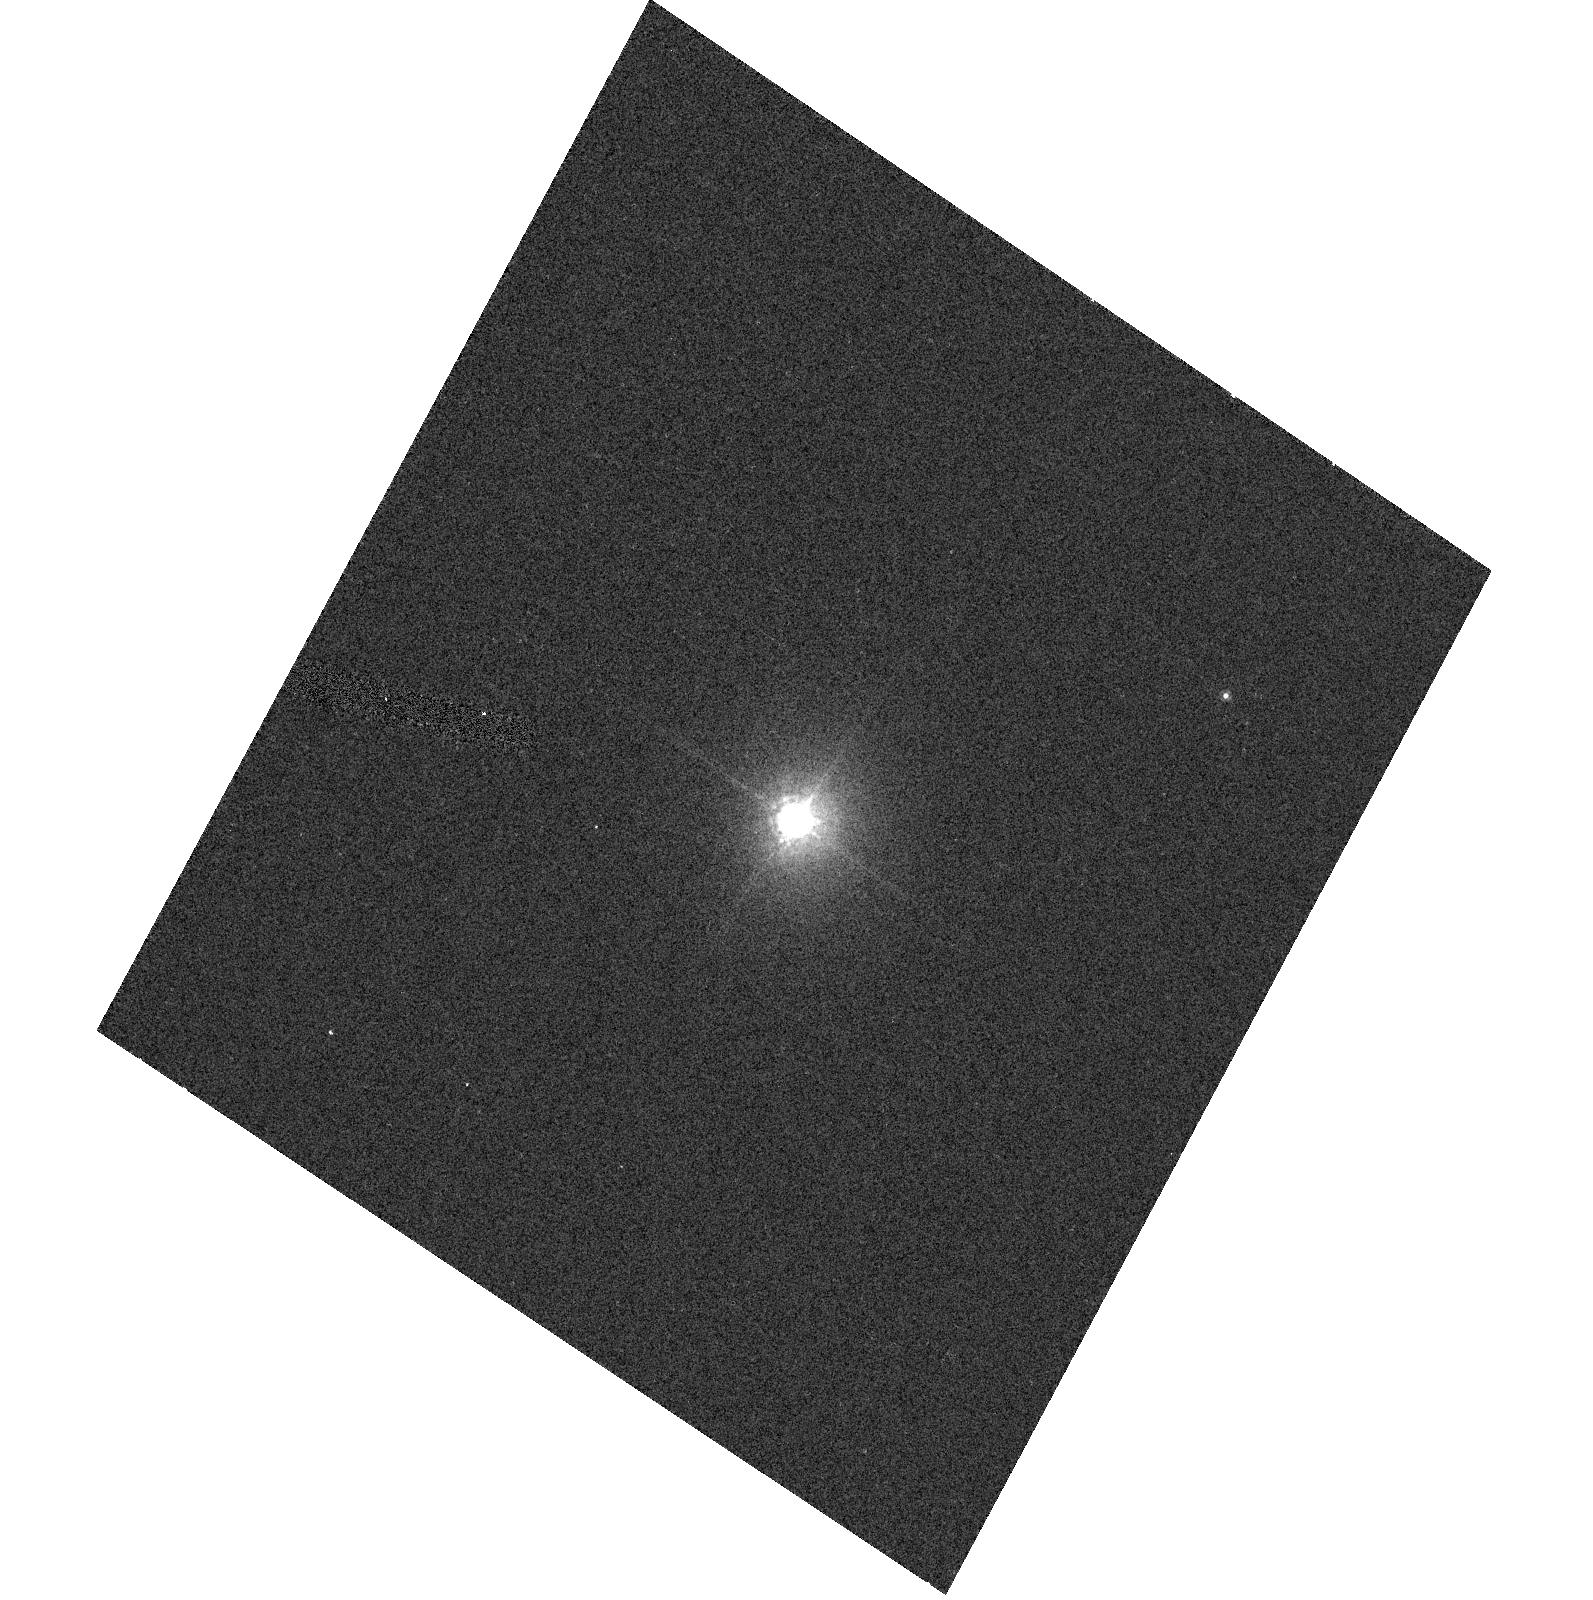
Target: GRW+70D5824. Instrument: ACS/HRC. Filter: F850LP. Exposure: 2 min. Observation ID: hst_9654_02_acs_hrc_f850lp_j8jq02

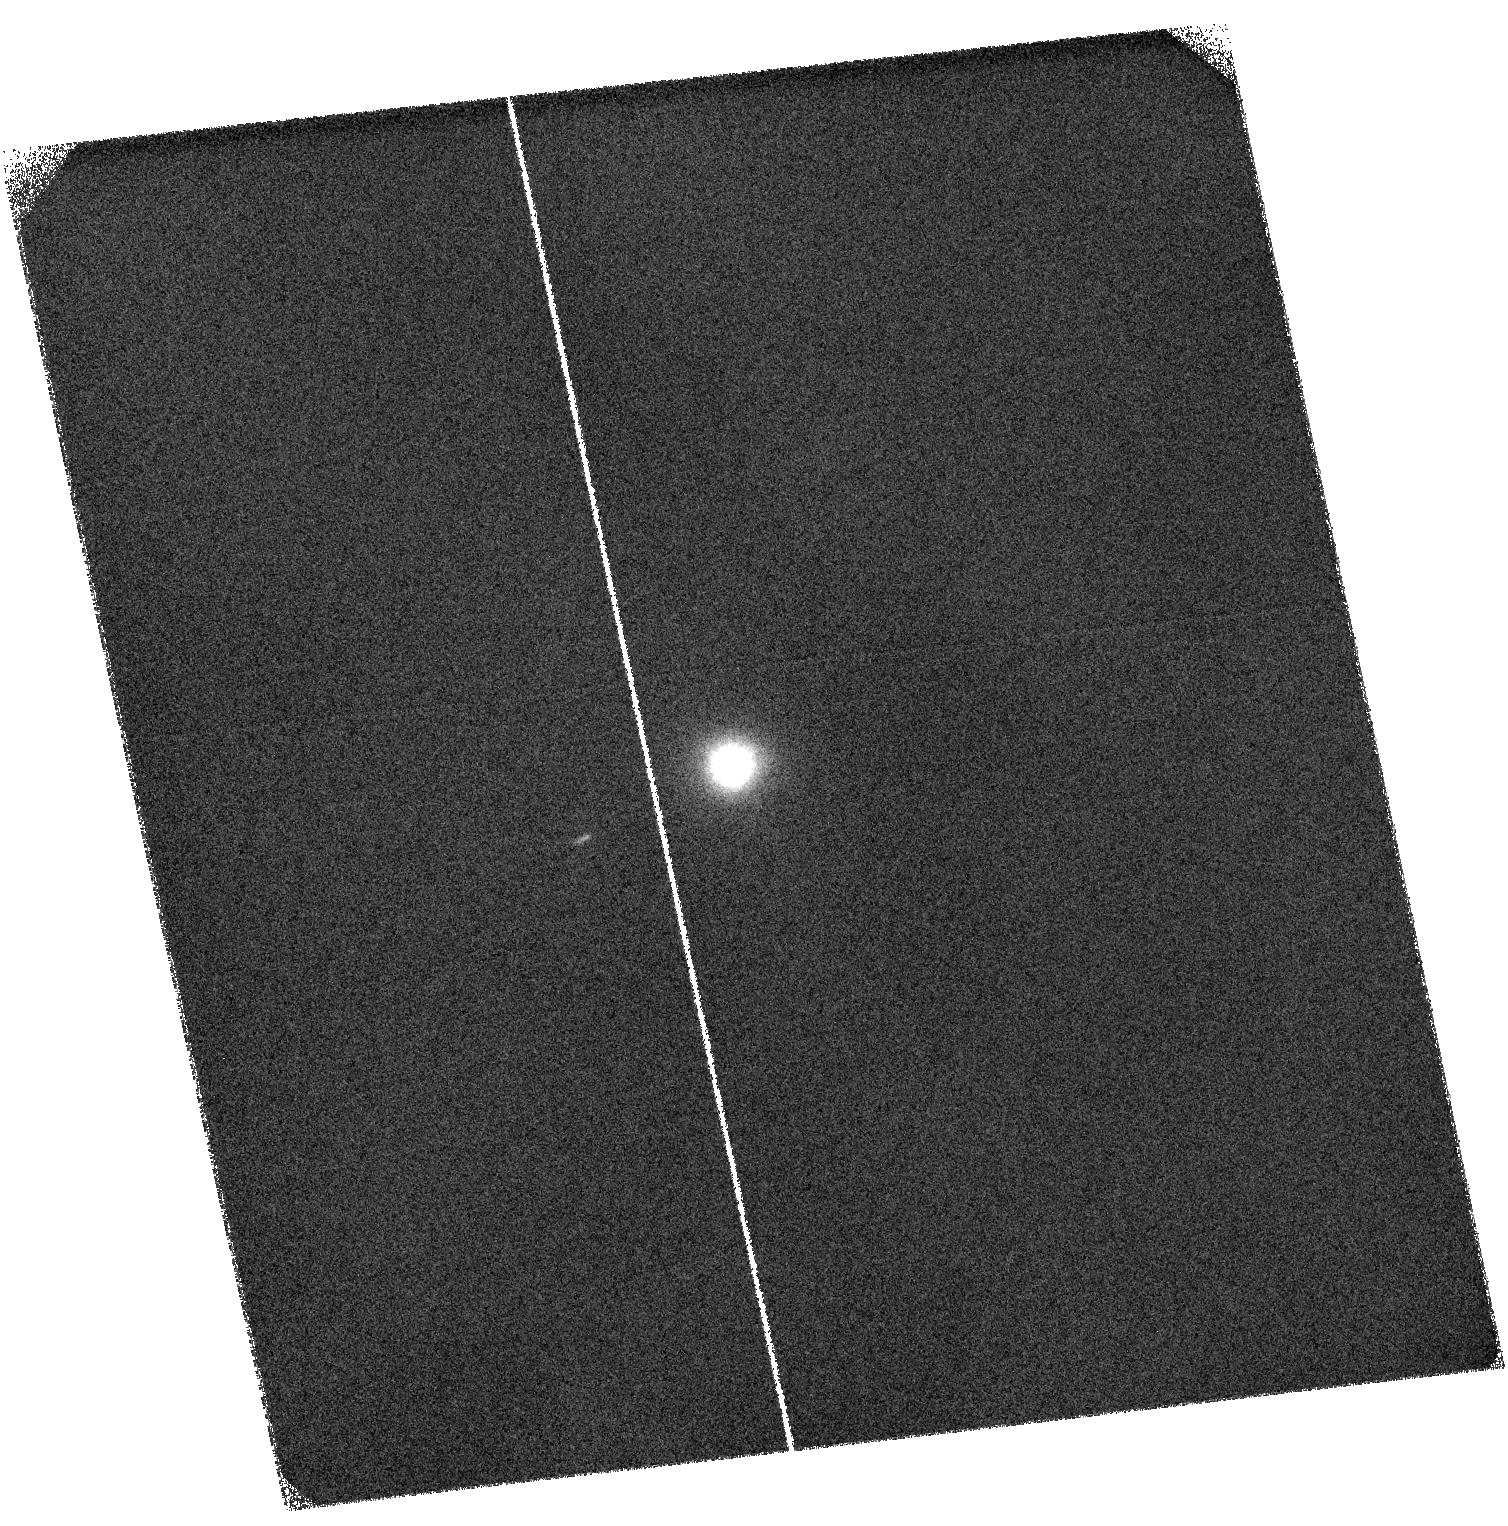
Target: HS2027+0651. Instrument: ACS/SBC. Filter: F122M. Exposure: 40 min. Observation ID: hst_9654_01_acs_sbc_f122m_j8jq01

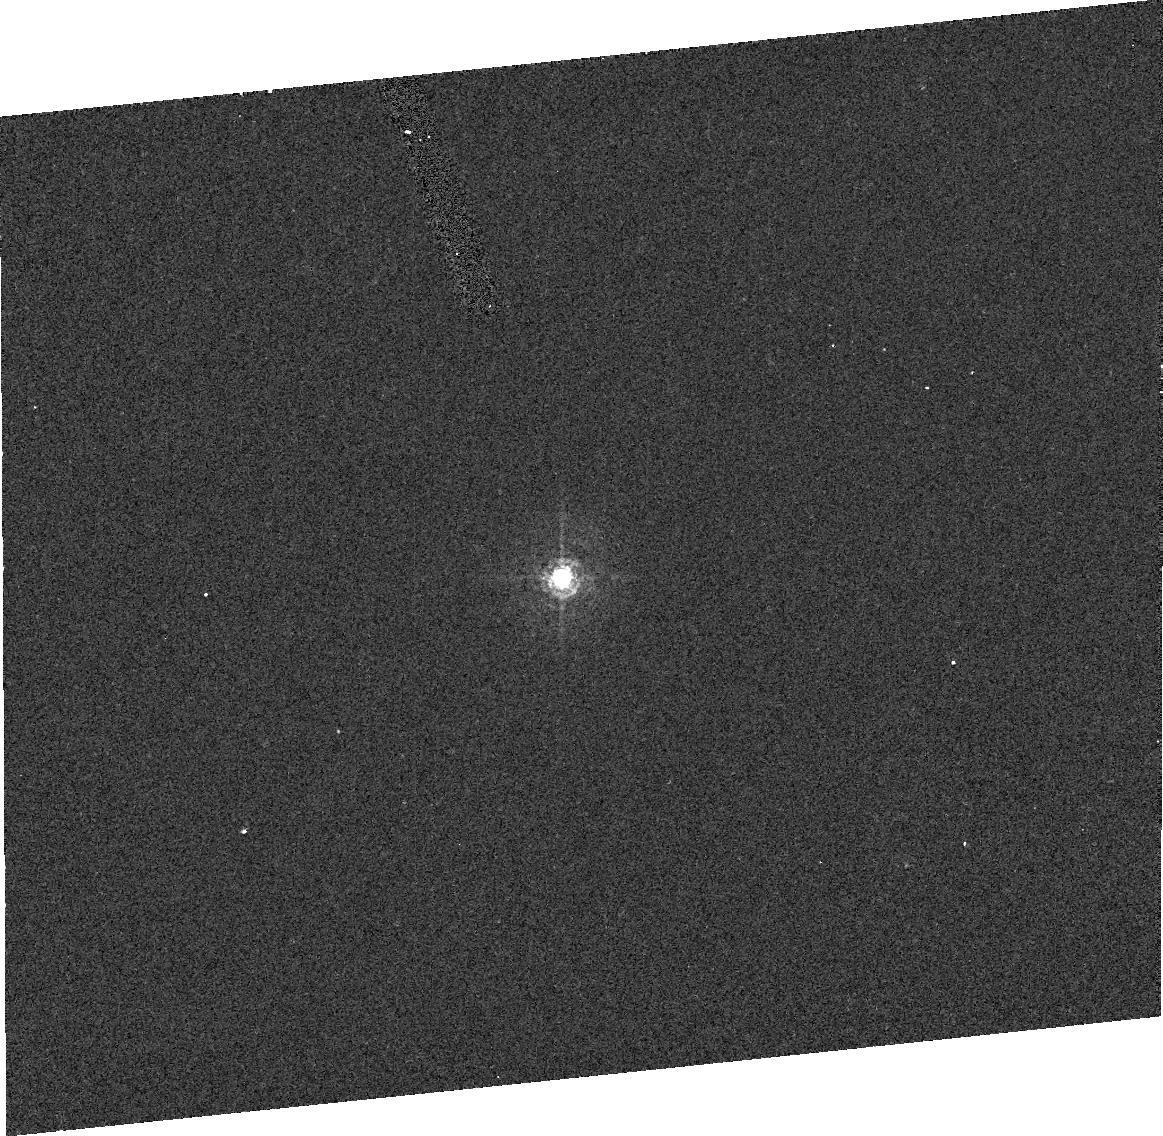
Target: GRW+70D5824. Instrument: ACS/HRC. Filter: FR388N. Exposure: 4 min. Observation ID: j8jq020h0

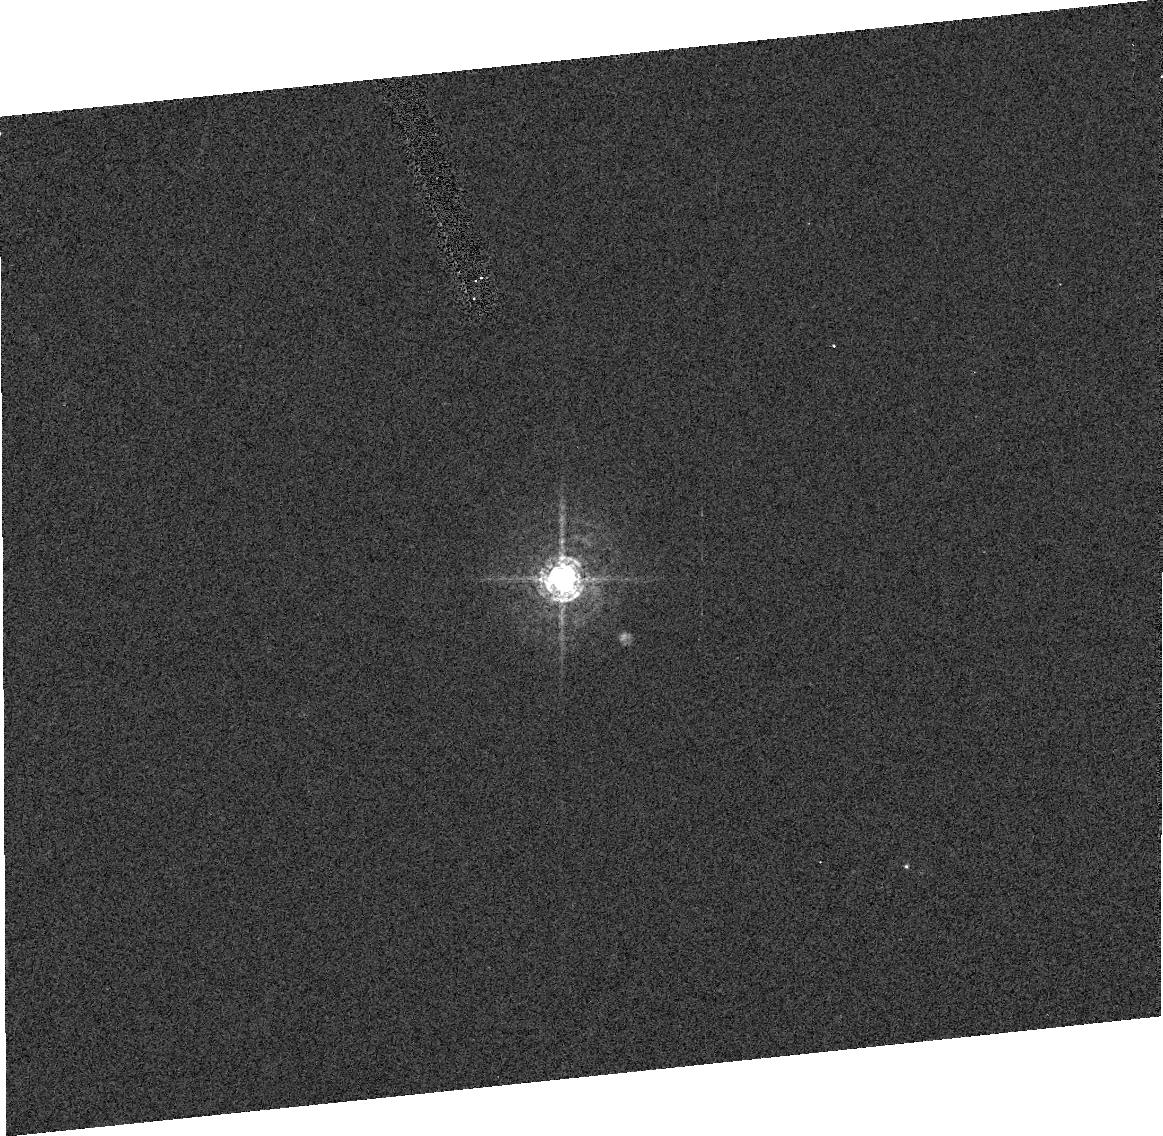
Target: GRW+70D5824. Instrument: ACS/HRC. Filter: FR459M. Exposure: 1 min. Observation ID: j8jq020j0

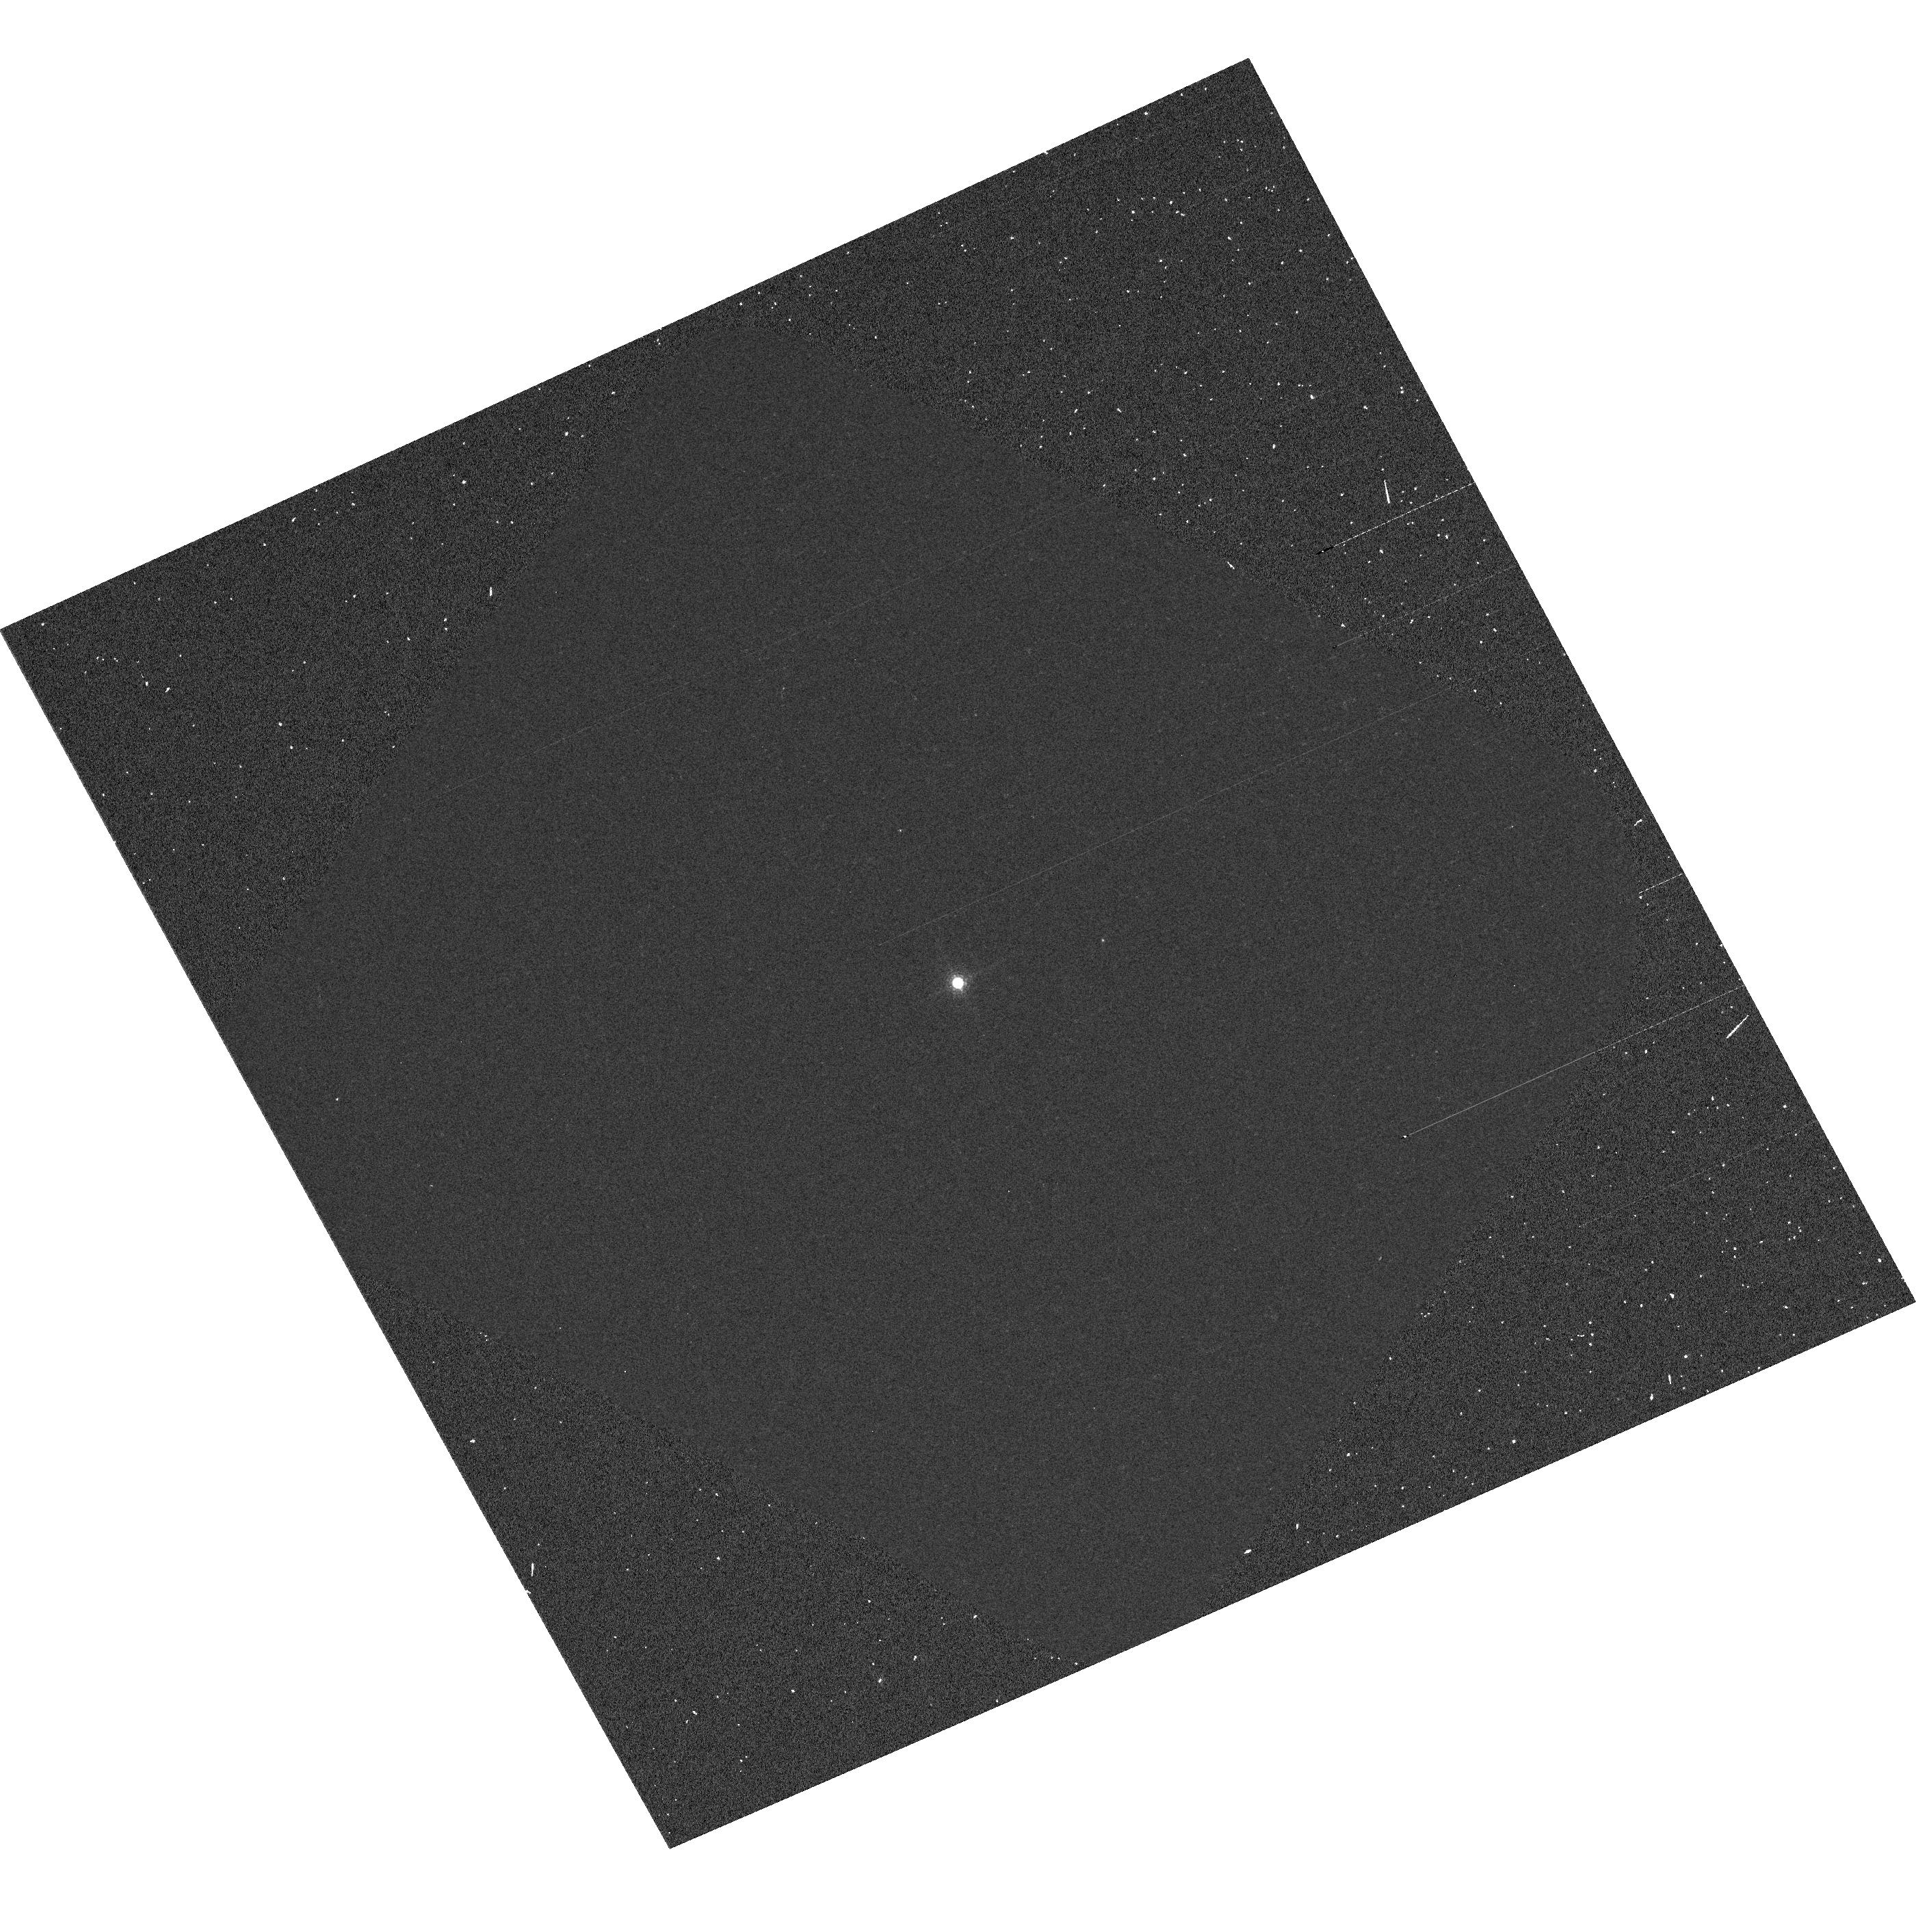
Target: GRW+70D5824. Instrument: ACS/WFC. Filter: F892N. Exposure: 2 min. Observation ID: hst_9654_07_acs_wfc_f892n_j8jq07

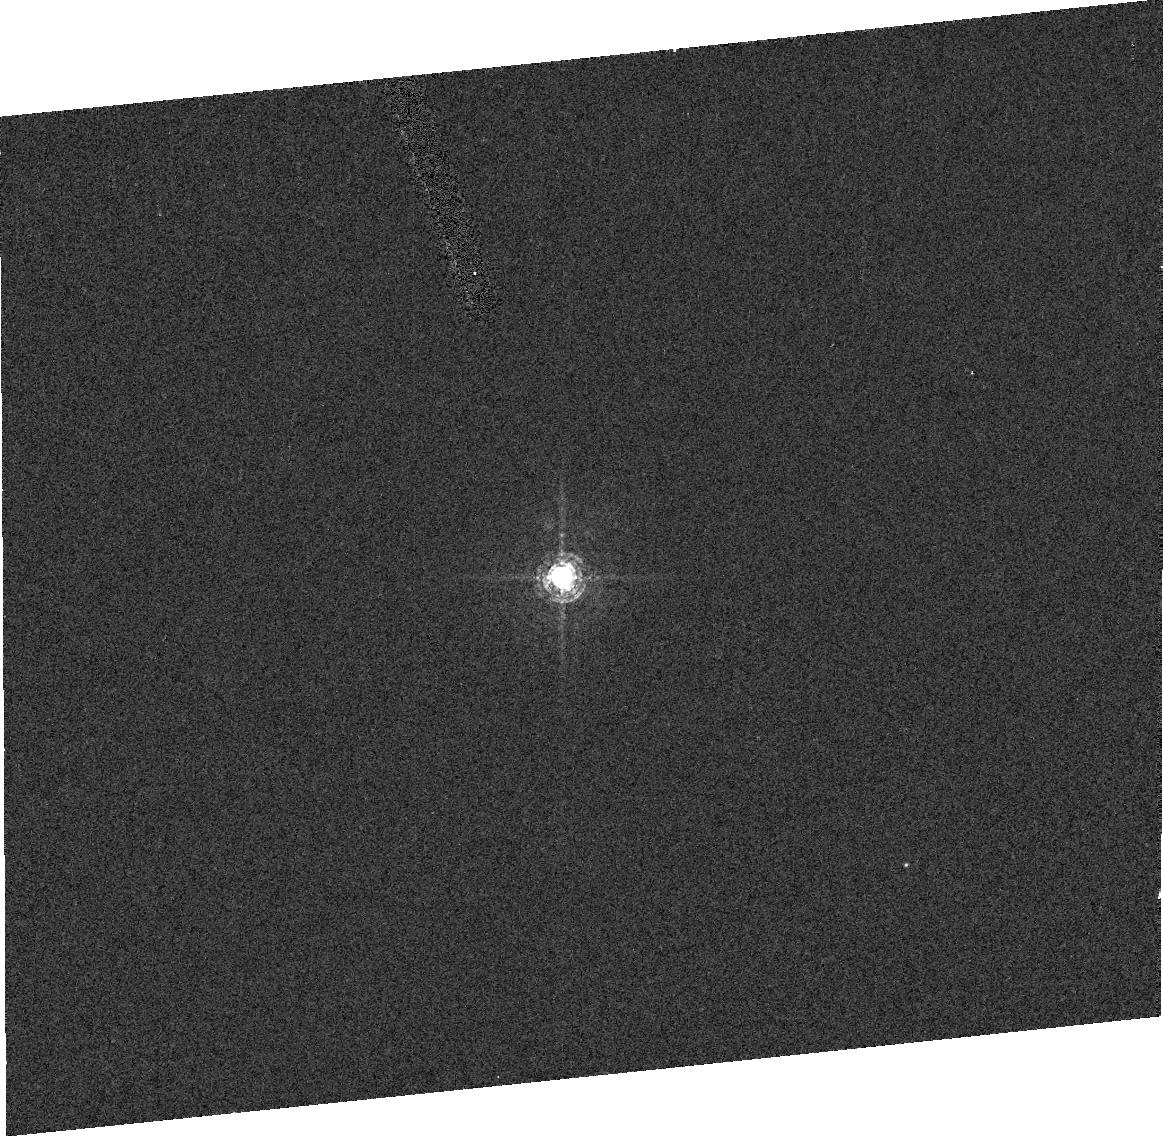
Target: GRW+70D5824. Instrument: ACS/HRC. Filter: FR505N. Exposure: 3 min. Observation ID: j8jq020n0

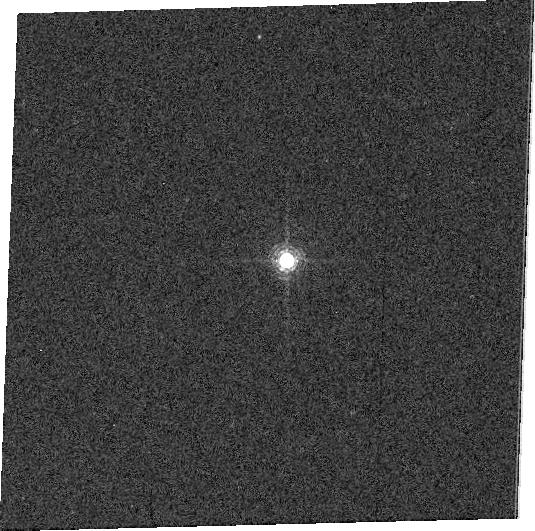
Target: GRW+70D5824. Instrument: ACS/WFC. Filter: FR782N. Exposure: 1 min. Observation ID: j8jq05090

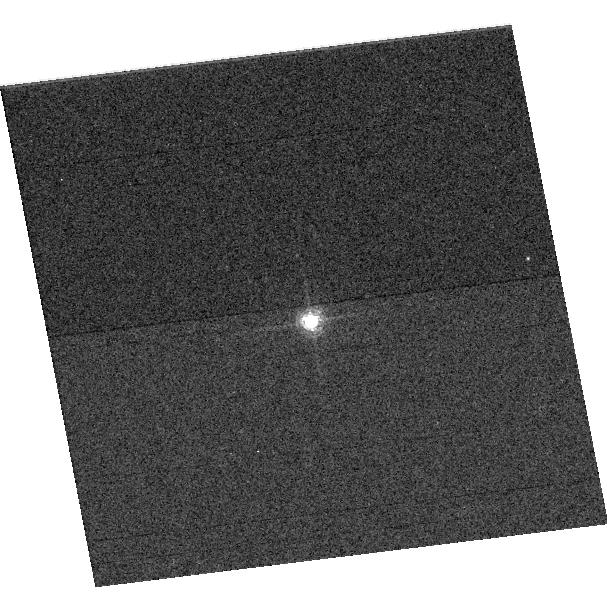
Target: GRW+70D5824. Instrument: ACS/WFC. Filter: F658N. Exposure: 1 min. Observation ID: hst_9654_05_acs_wfc_f658n_j8jq05

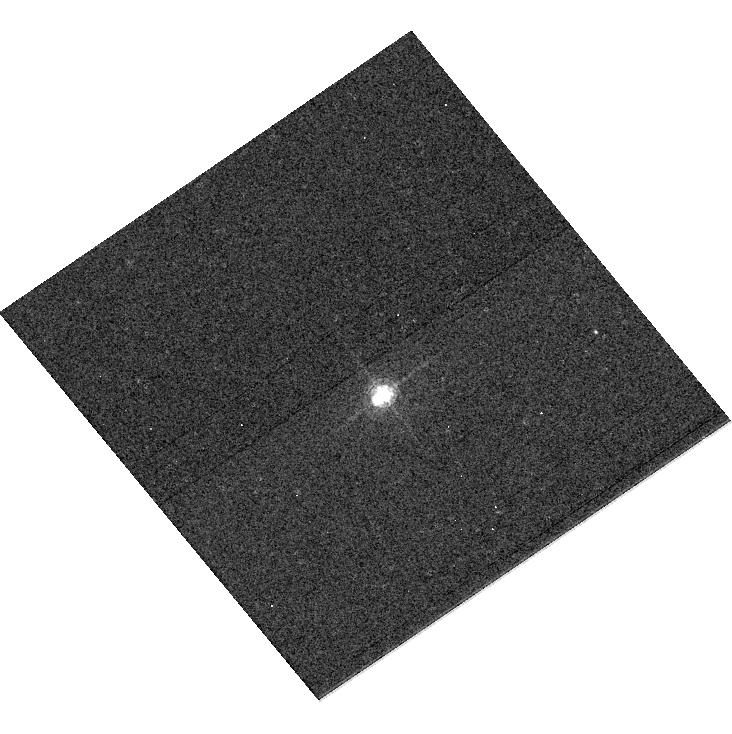
Target: GRW+70D5824. Instrument: ACS/WFC. Filter: F660N. Exposure: 3 min. Observation ID: hst_9654_06_acs_wfc_f660n_j8jq06

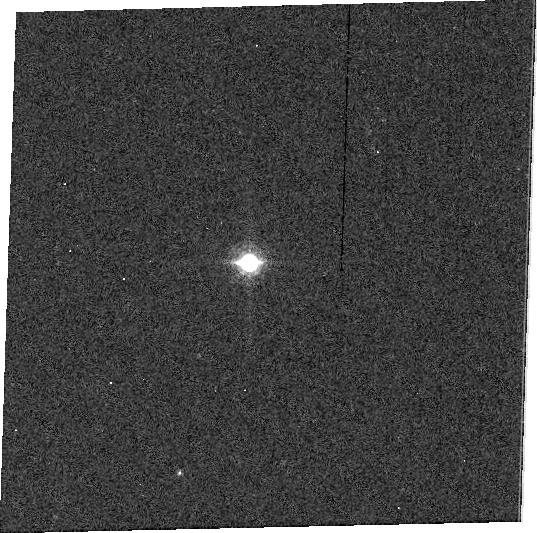
Target: GRW+70D5824. Instrument: ACS/WFC. Filter: FR931N. Exposure: 3 min. Observation ID: j8jq08080

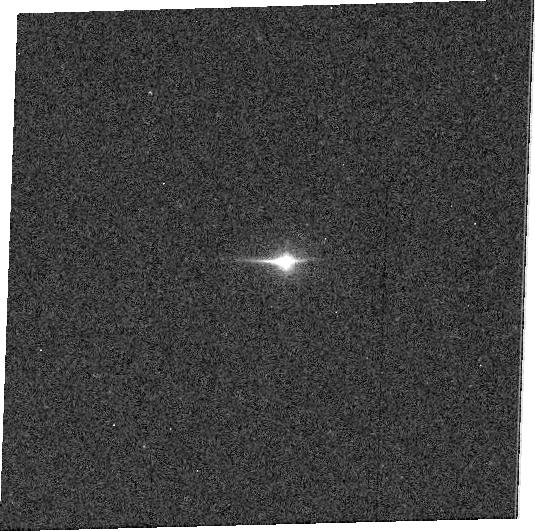
Target: GRW+70D5824. Instrument: ACS/WFC. Filter: FR1016N. Exposure: 4 min. Observation ID: j8jq050d0

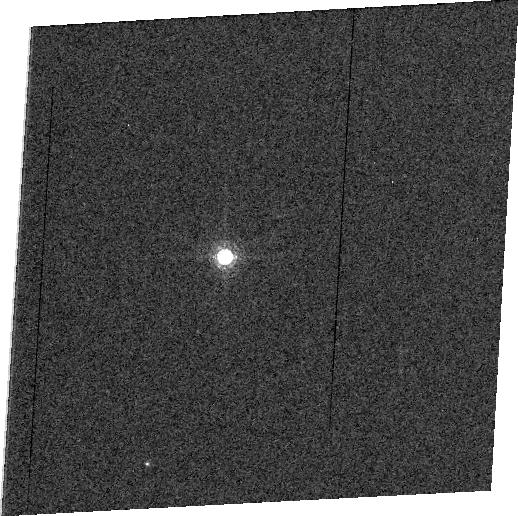
Target: GRW+70D5824. Instrument: ACS/WFC. Filter: FR853N. Exposure: 2 min. Observation ID: j8jq06040

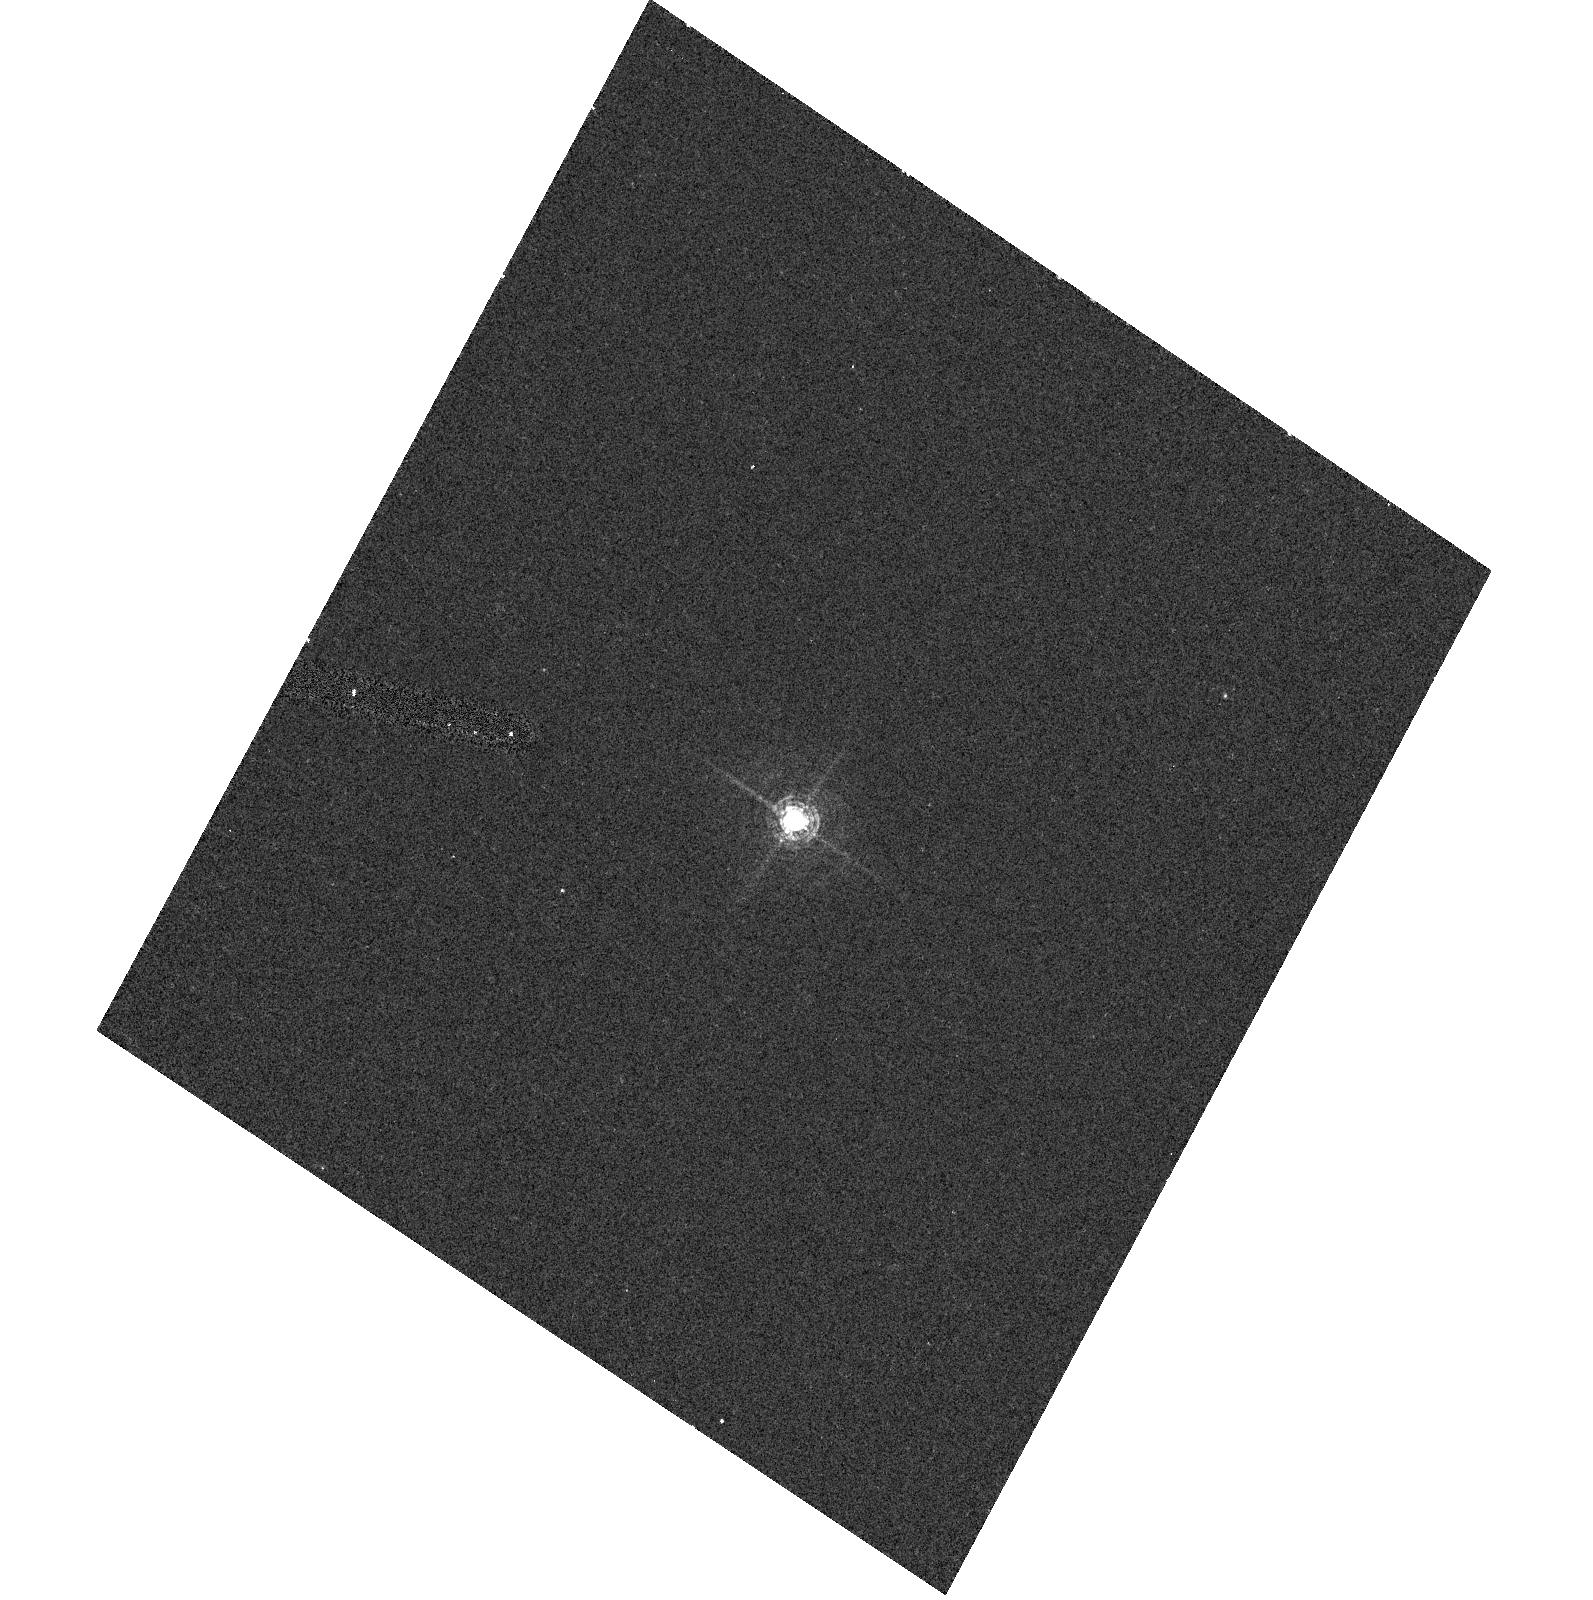
Target: GRW+70D5824. Instrument: ACS/HRC. Filter: F502N. Exposure: 5 min. Observation ID: hst_9654_02_acs_hrc_f502n_j8jq02

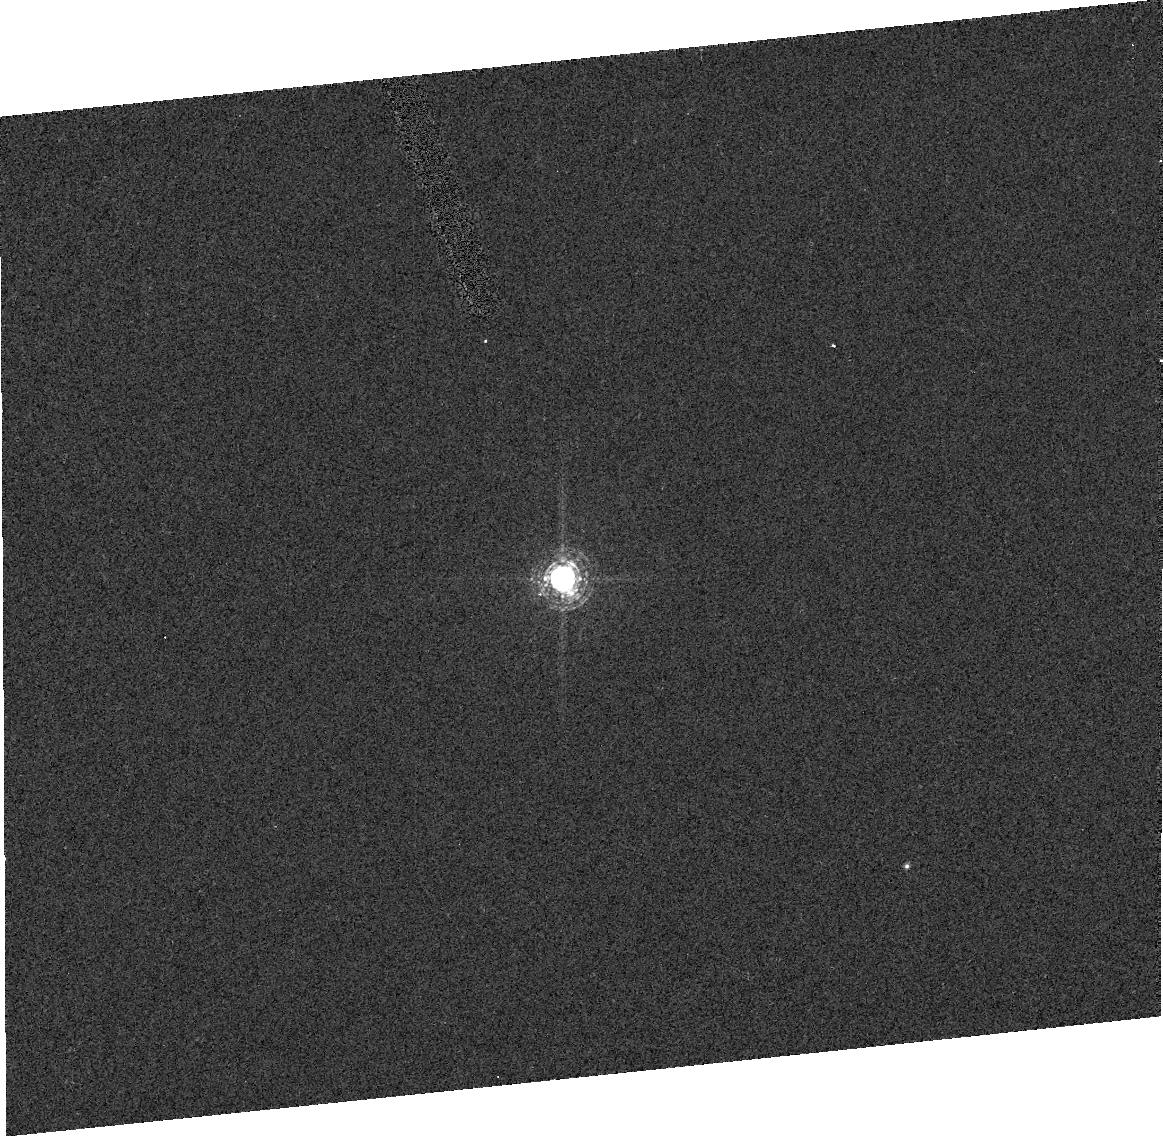
Target: GRW+70D5824. Instrument: ACS/HRC. Filter: FR656N. Exposure: 4 min. Observation ID: j8jq020o0

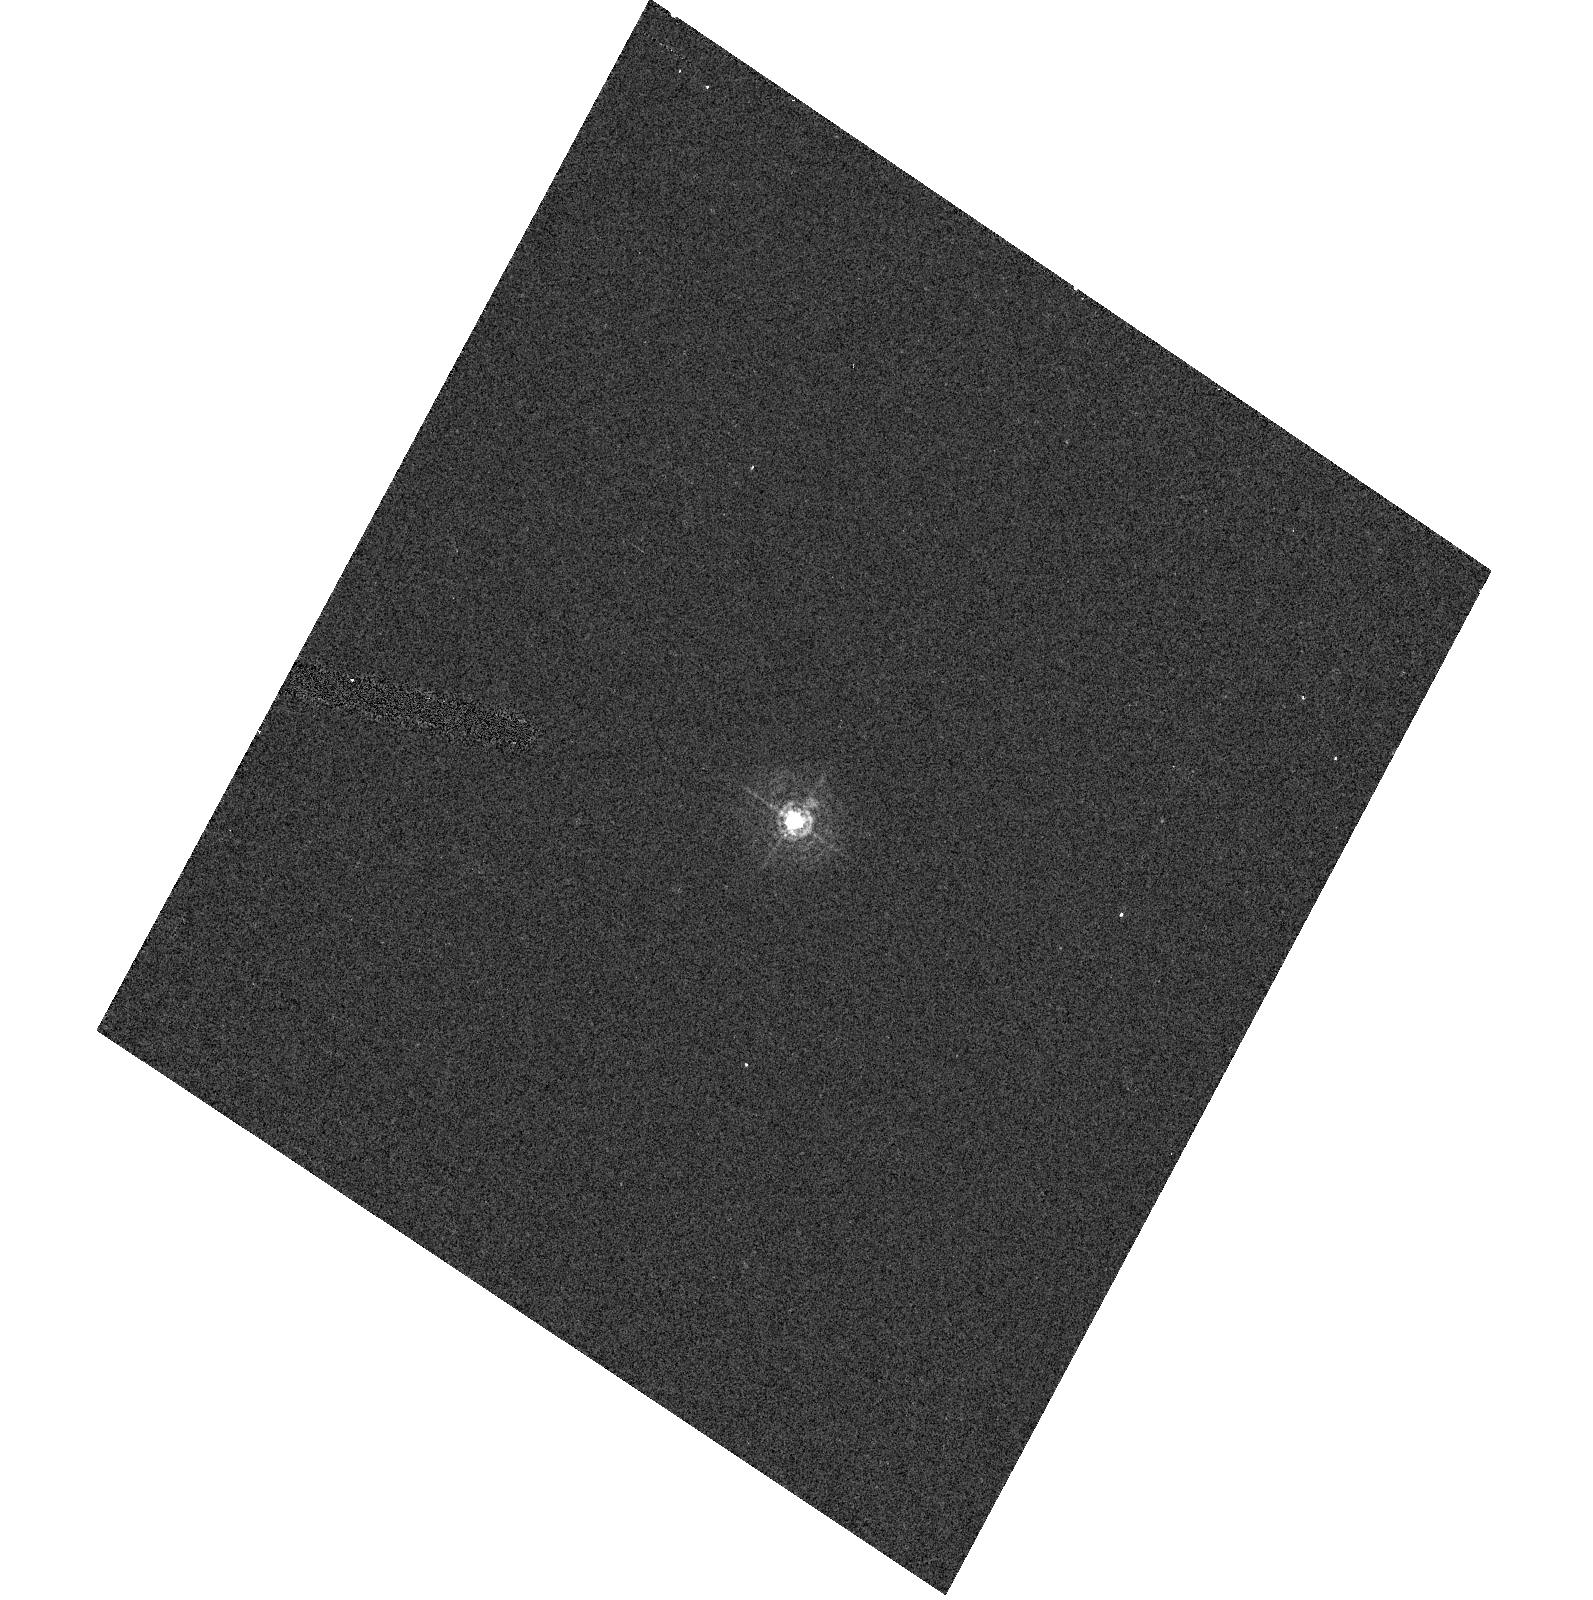
Target: GRW+70D5824. Instrument: ACS/HRC. Filter: F344N. Exposure: 3 min. Observation ID: hst_9654_02_acs_hrc_f344n_j8jq02

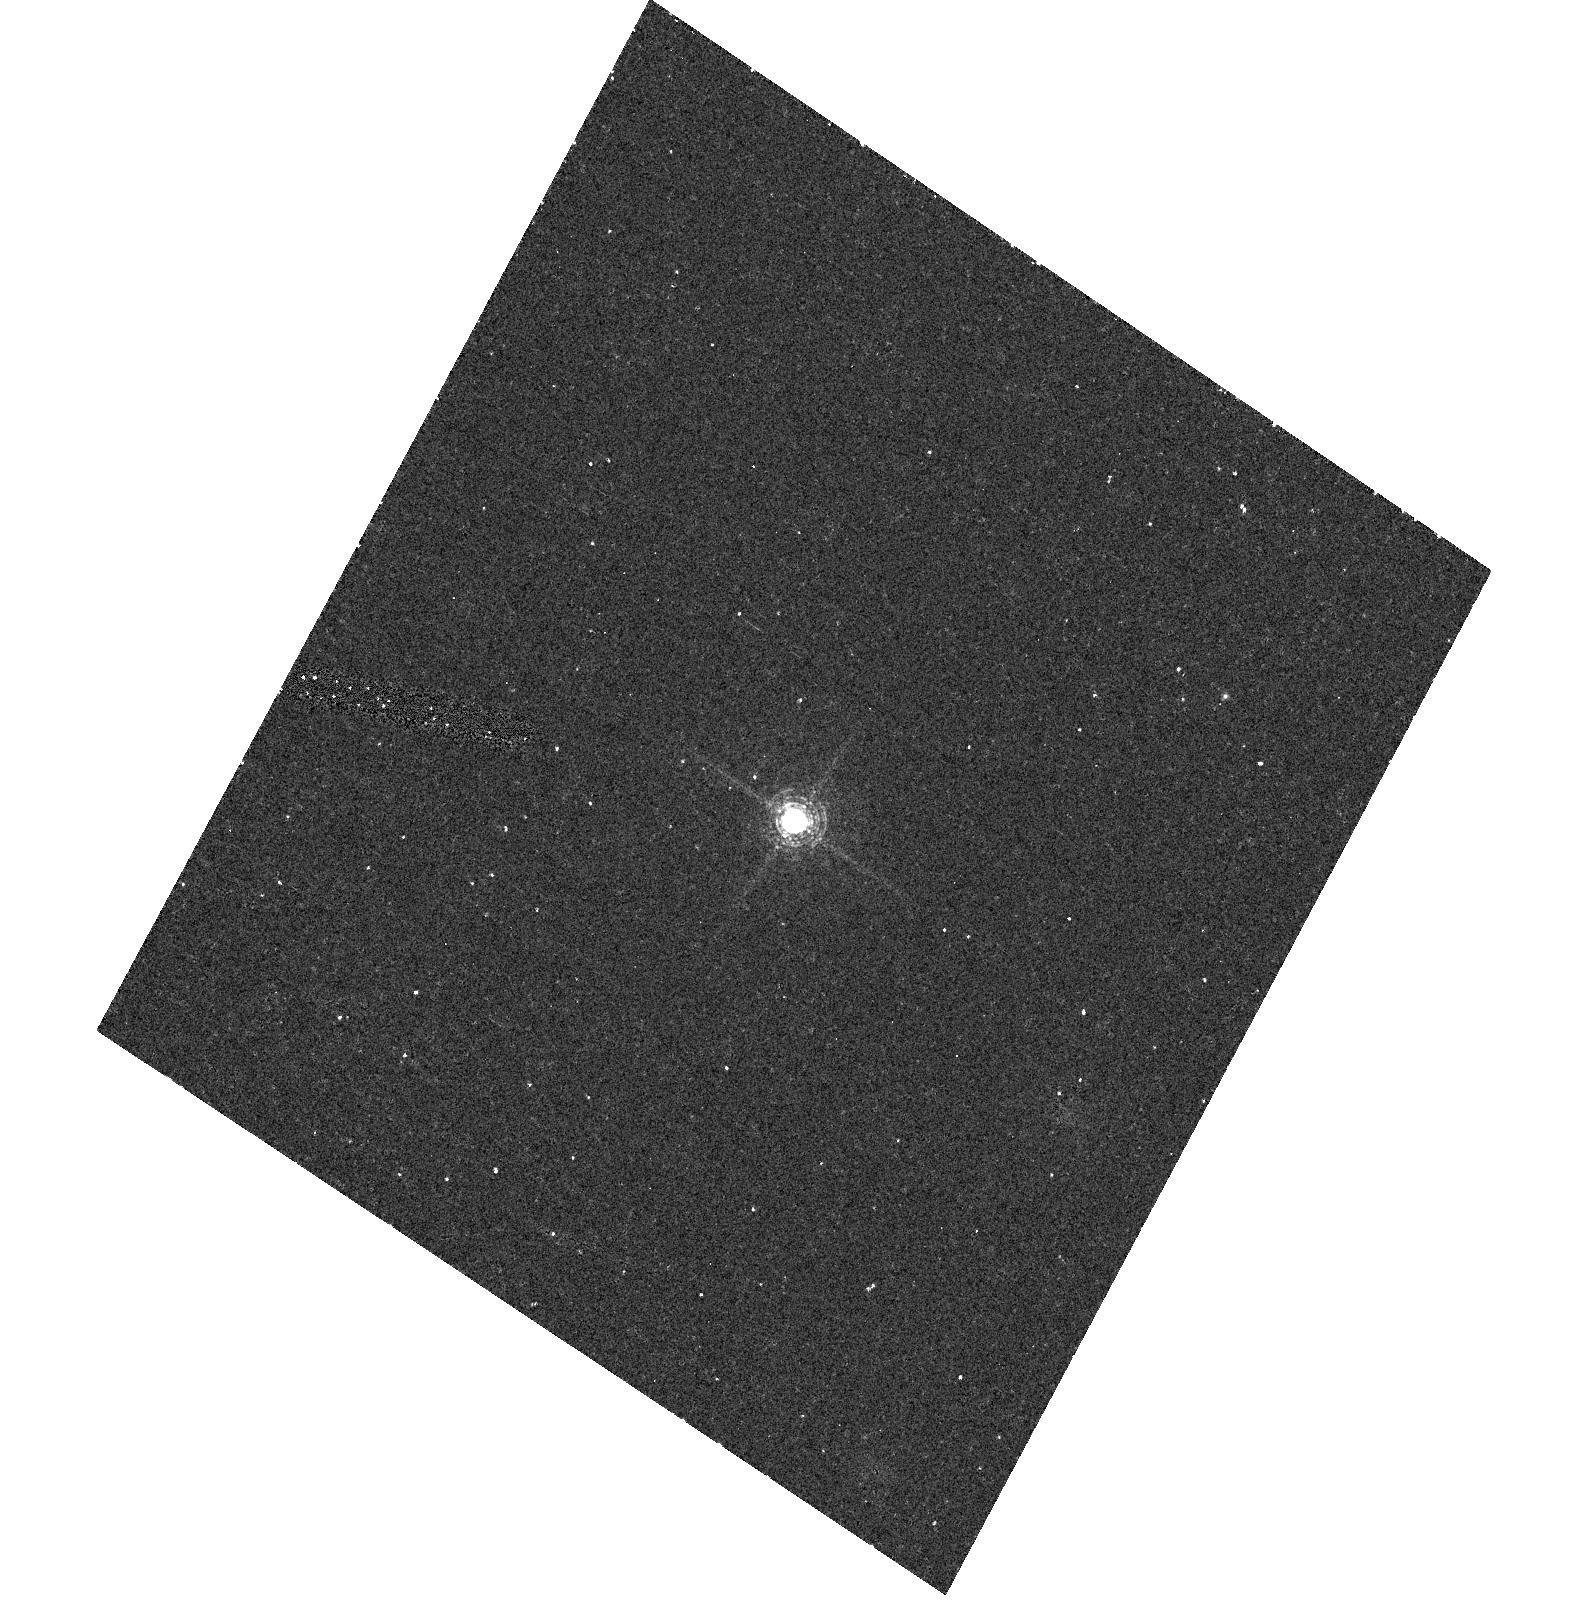
Target: GRW+70D5824. Instrument: ACS/HRC. Filter: F660N. Exposure: 20 min. Observation ID: hst_9654_02_acs_hrc_f660n_j8jq02

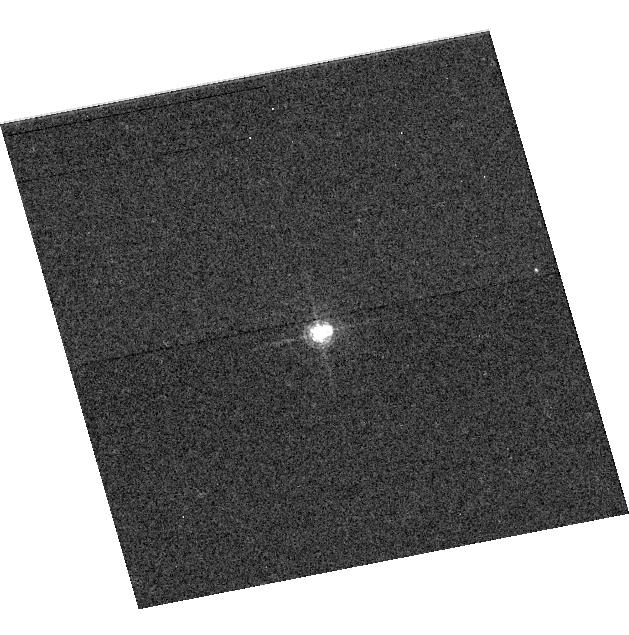
Target: GRW+70D5824. Instrument: ACS/WFC. Filter: F660N. Exposure: 3 min. Observation ID: hst_9654_03_acs_wfc_f660n_j8jq03

ACS photometric Stability (PI: De Marchi, Guido)

A spectrophotometric standard star (GRW+705824) is observed through all ACS filters once to assess the sensitivity of the instrument. The star is placed at the centre of the aperture, and two images are taken through each filter. This programme is based on proposal 9020 designed for SMOV and on programme 9563 from the interim period. All the SBC filters (except Lyman alpha F122M) and all UV filters of the HRC are tested as part of other programmes and are not listed here. As regards ramp filters, only one central wavelength is tested per filter. The exposure times have been selected to reach, on average, SNR~350 in the central pixel for broad band filters.